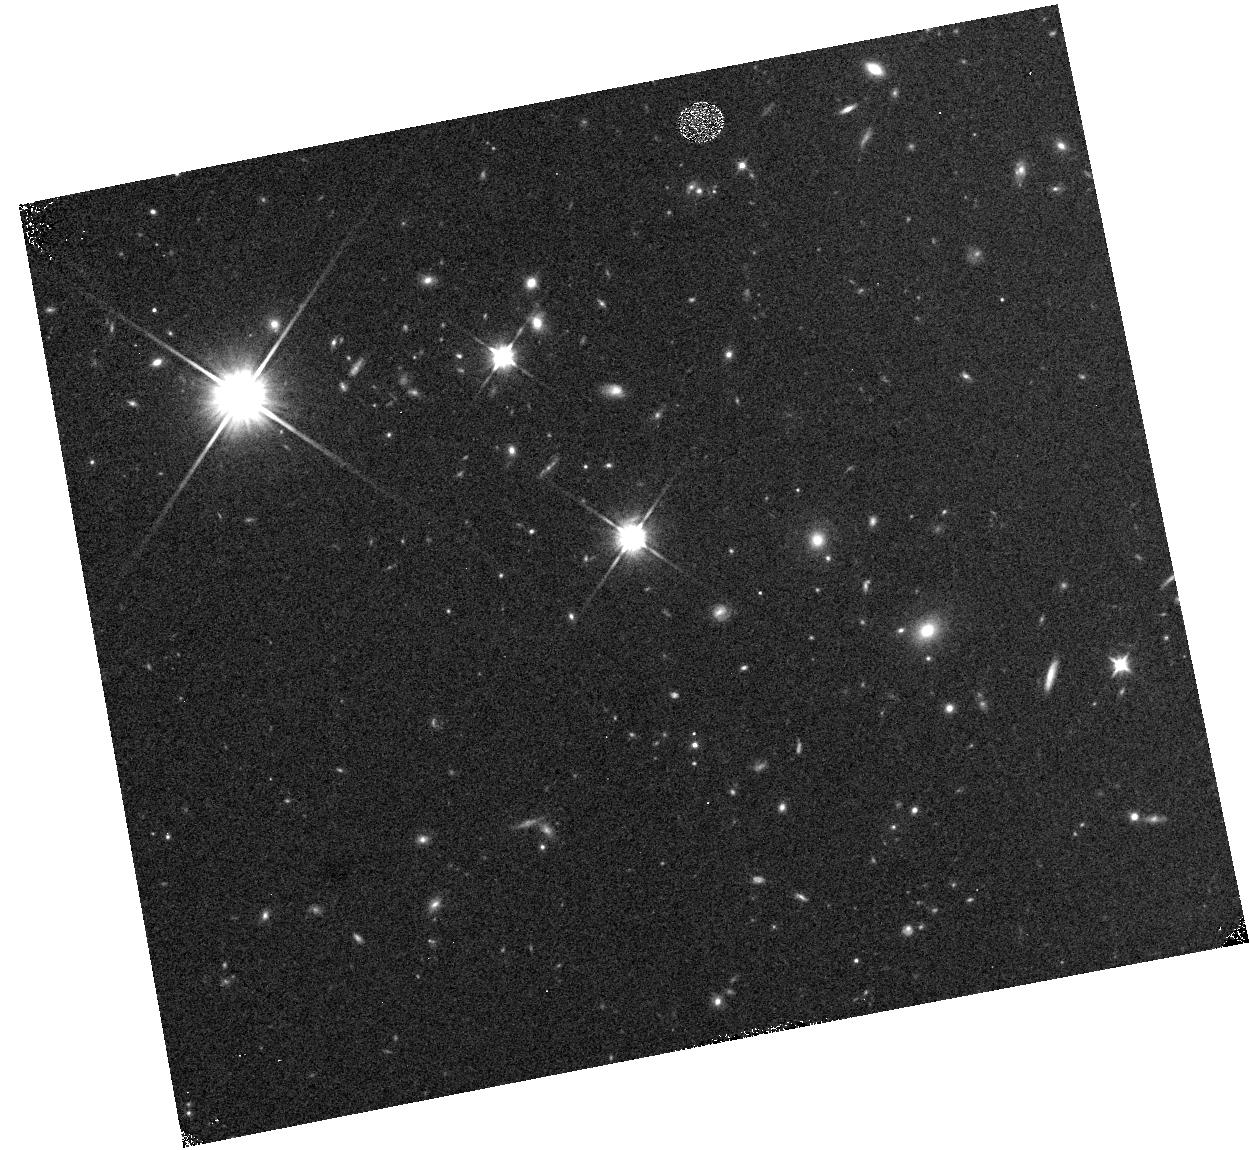
Target: field at RA 164.996°, Dec 40.645°. Instrument: WFC3/IR. Filter: F110W. Exposure: 5 min. Observation ID: hst_14178_e7_wfc3_ir_f110w_id1ke7

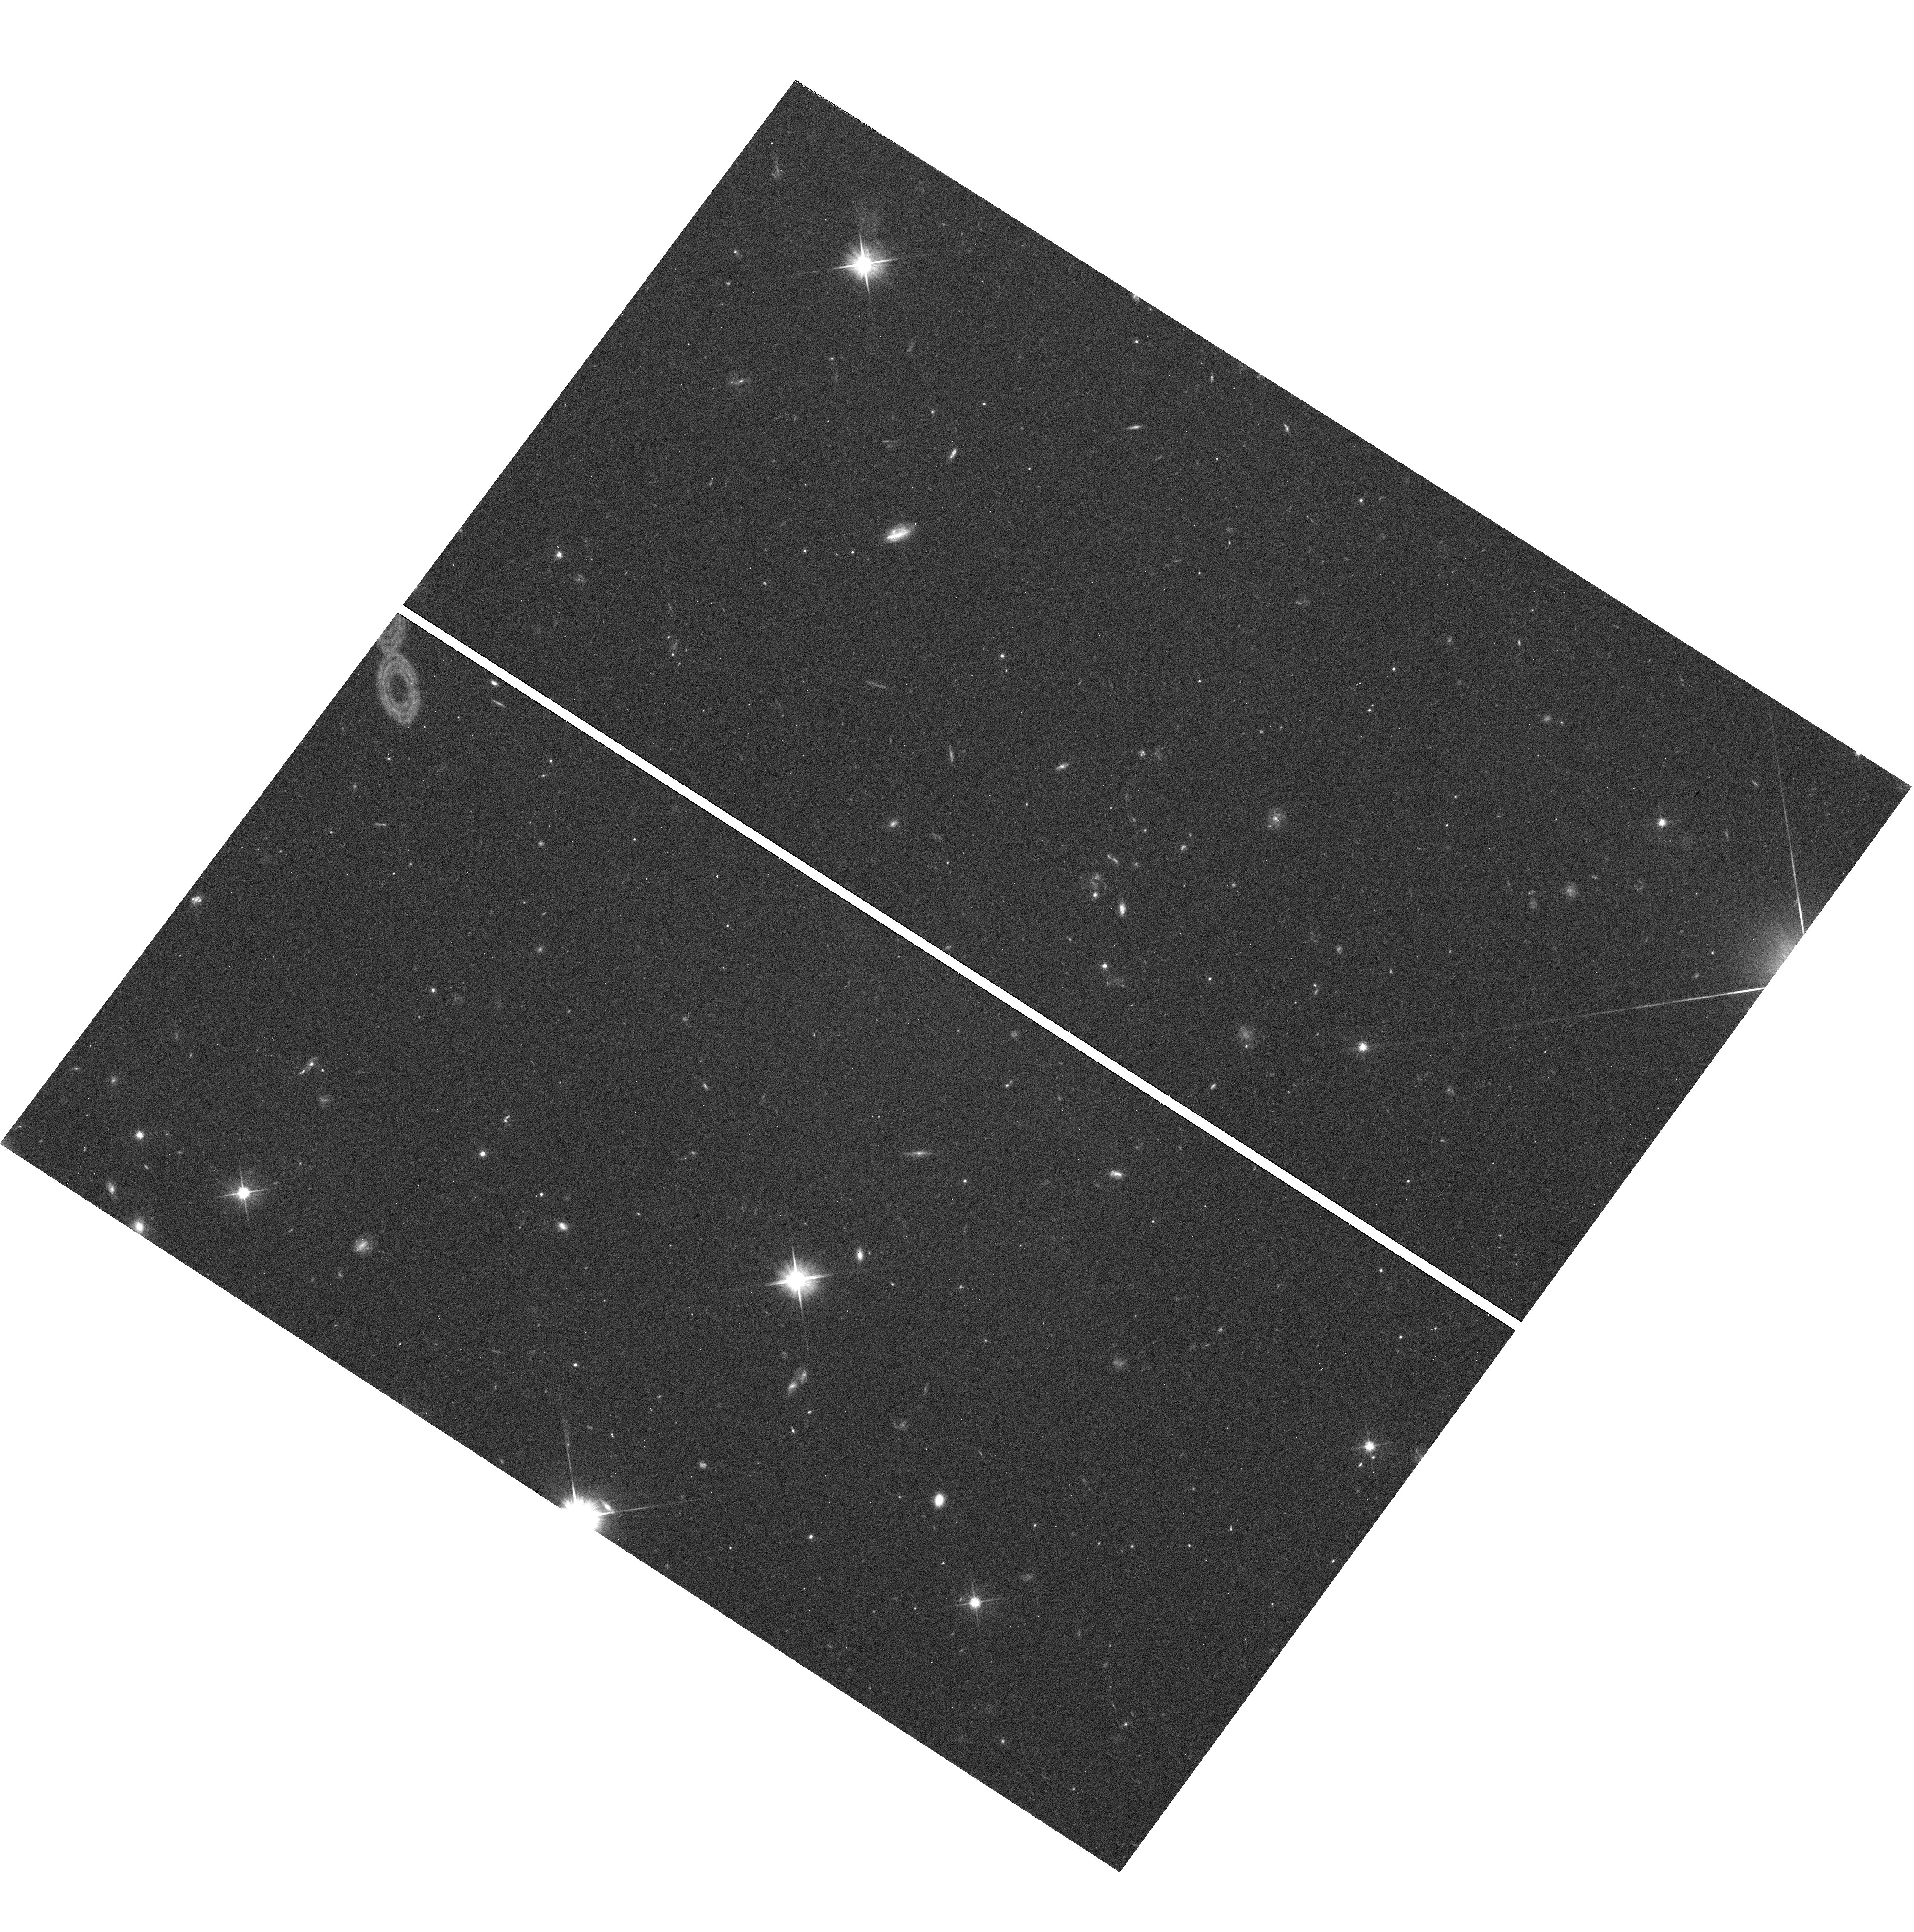
Target: field at RA 202.442°, Dec -23.748°. Instrument: WFC3/UVIS. Filter: F606W. Exposure: 43 min. Observation ID: hst_14178_7q_wfc3_uvis_f606w_id1k7q

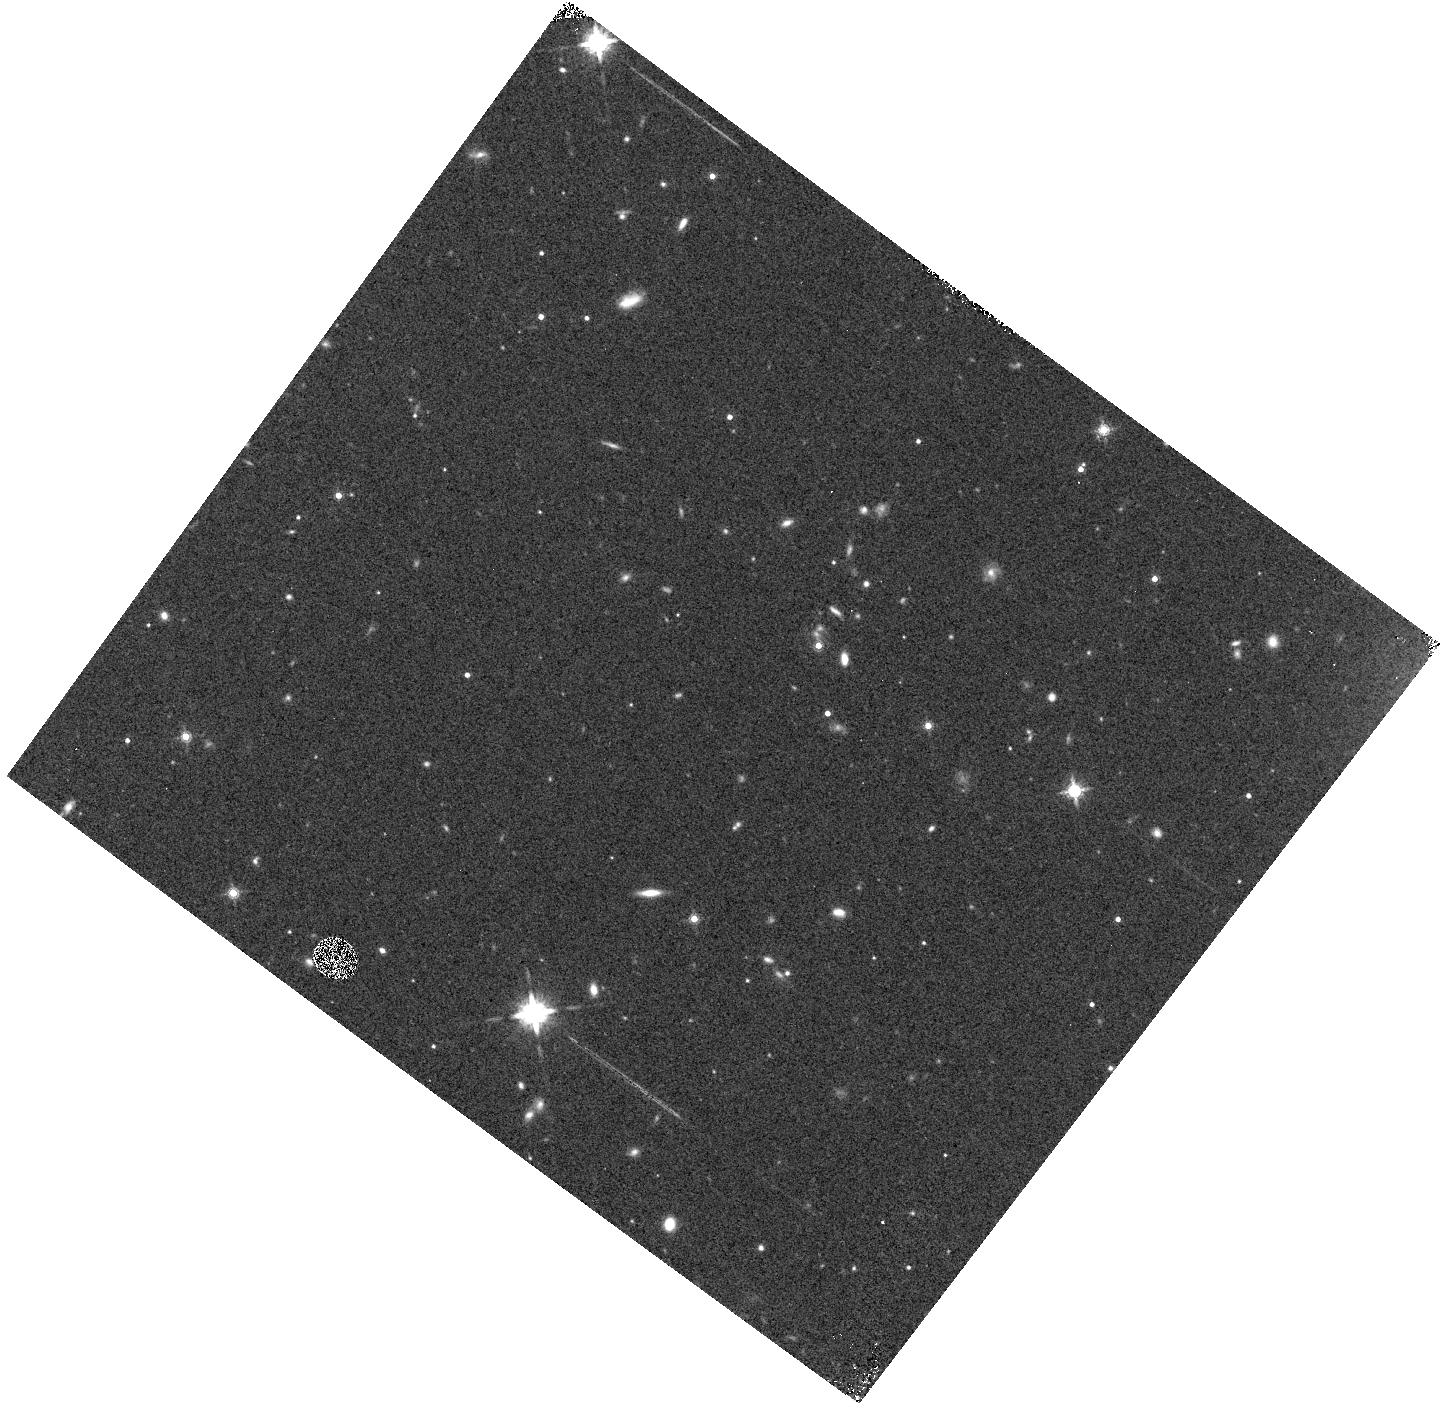
Target: field at RA 202.442°, Dec -23.749°. Instrument: WFC3/IR. Filter: F160W. Exposure: 7 min. Observation ID: hst_14178_7u_wfc3_ir_f160w_id1k7u

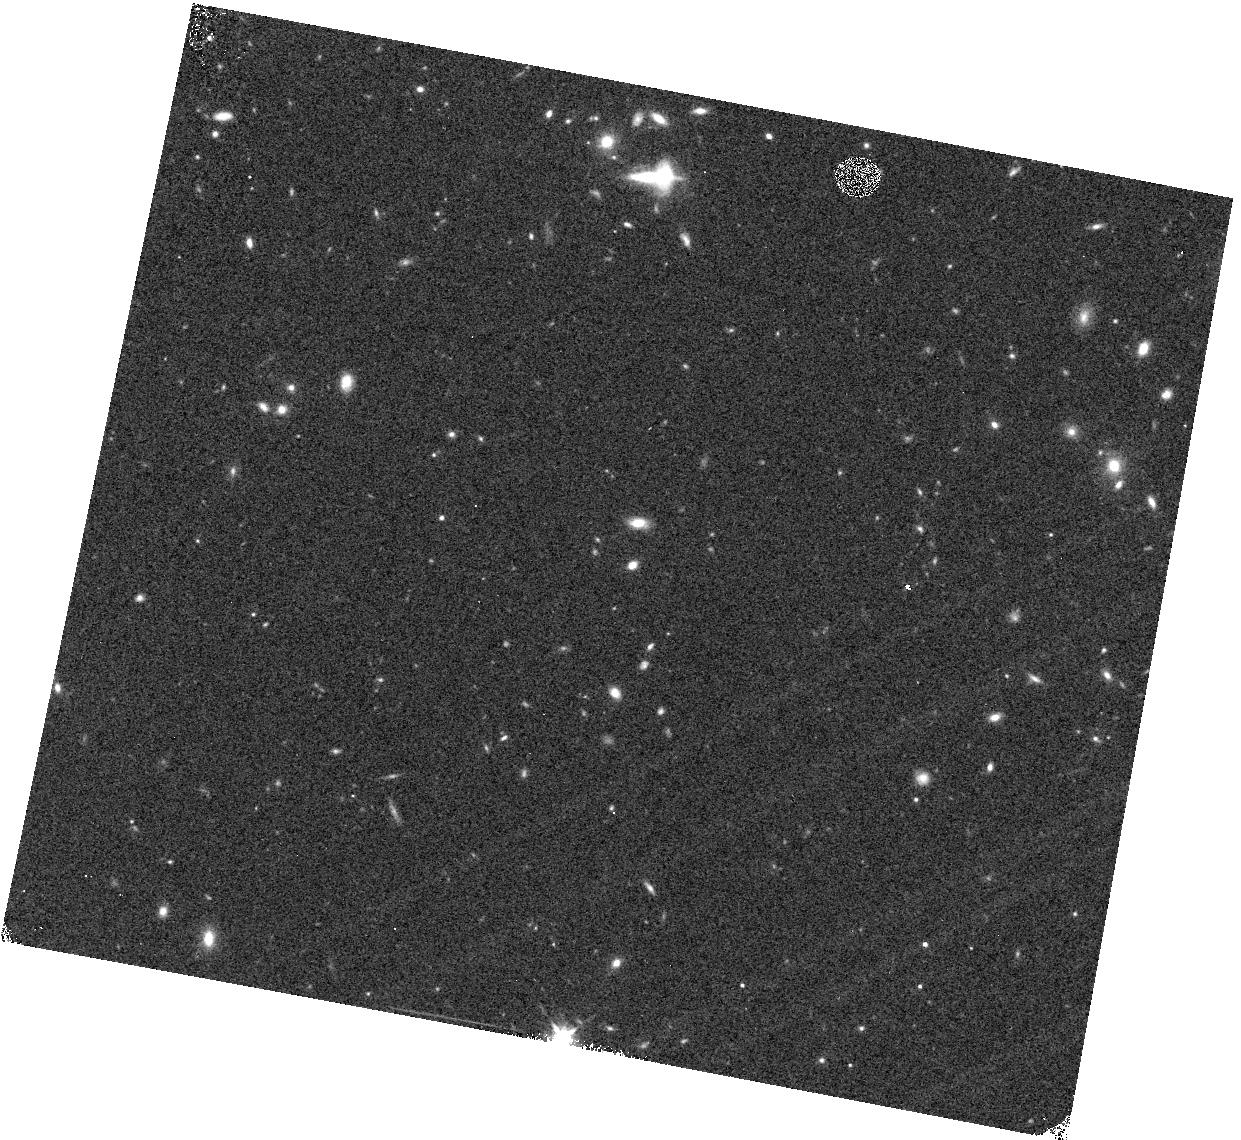
Target: field at RA 179.382°, Dec 9.115°. Instrument: WFC3/IR. Filter: F140W. Exposure: 4 min. Observation ID: hst_14178_cq_wfc3_ir_f140w_id1kcq

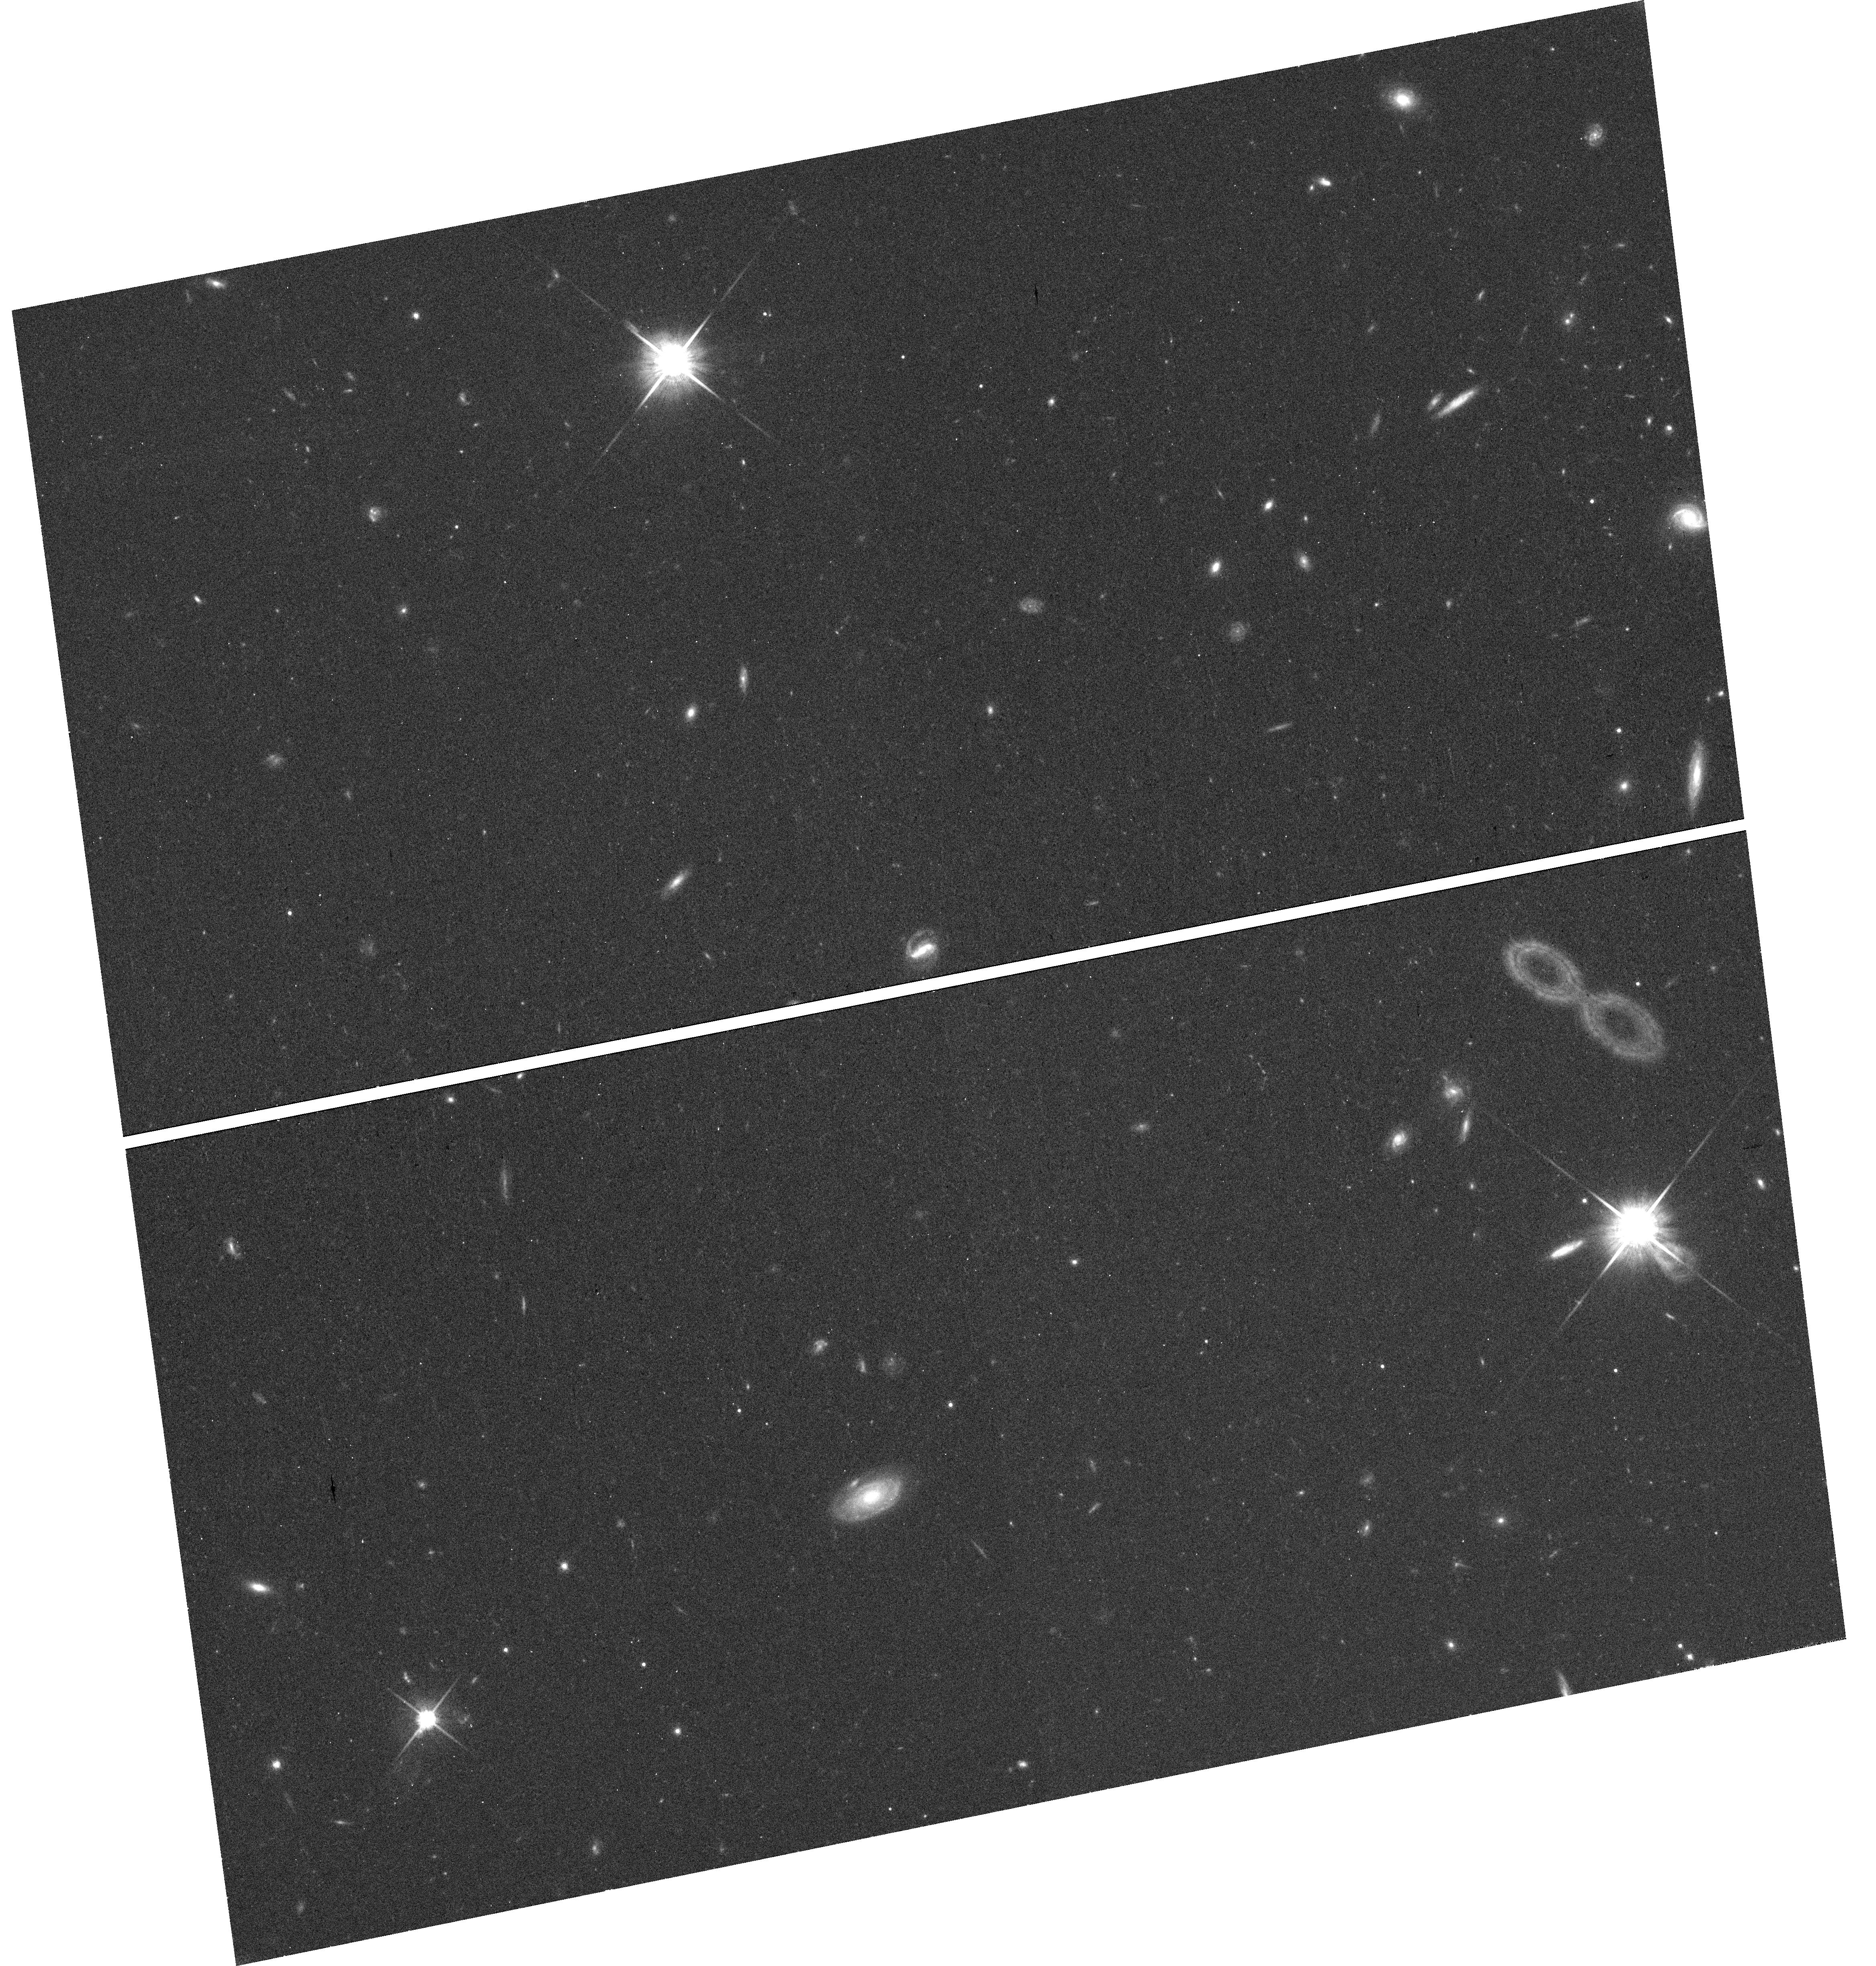
Target: field at RA 225.095°, Dec 41.465°. Instrument: WFC3/UVIS. Filter: F814W. Exposure: 33 min. Observation ID: hst_14178_1y_wfc3_uvis_f814w_id1k1y

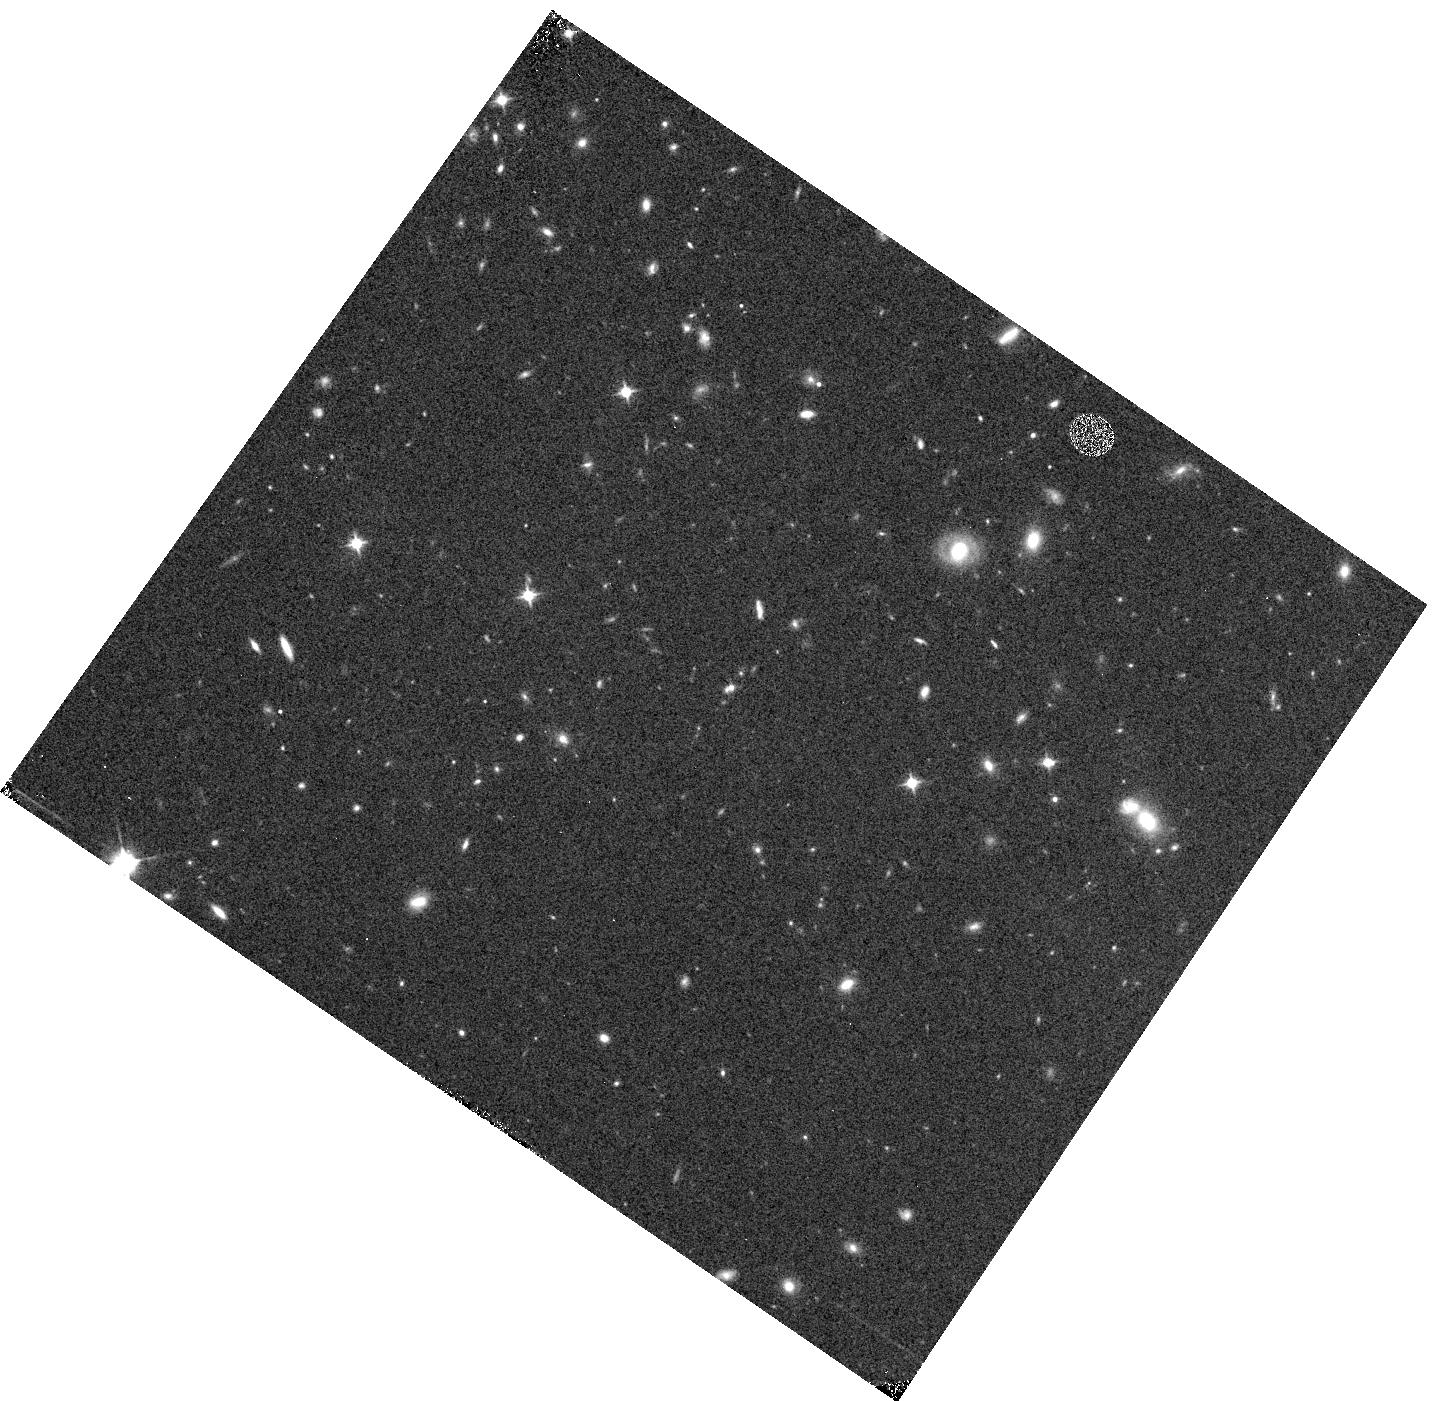
Target: field at RA 48.914°, Dec -21.677°. Instrument: WFC3/IR. Filter: F110W. Exposure: 5 min. Observation ID: hst_14178_f6_wfc3_ir_f110w_id1kf6

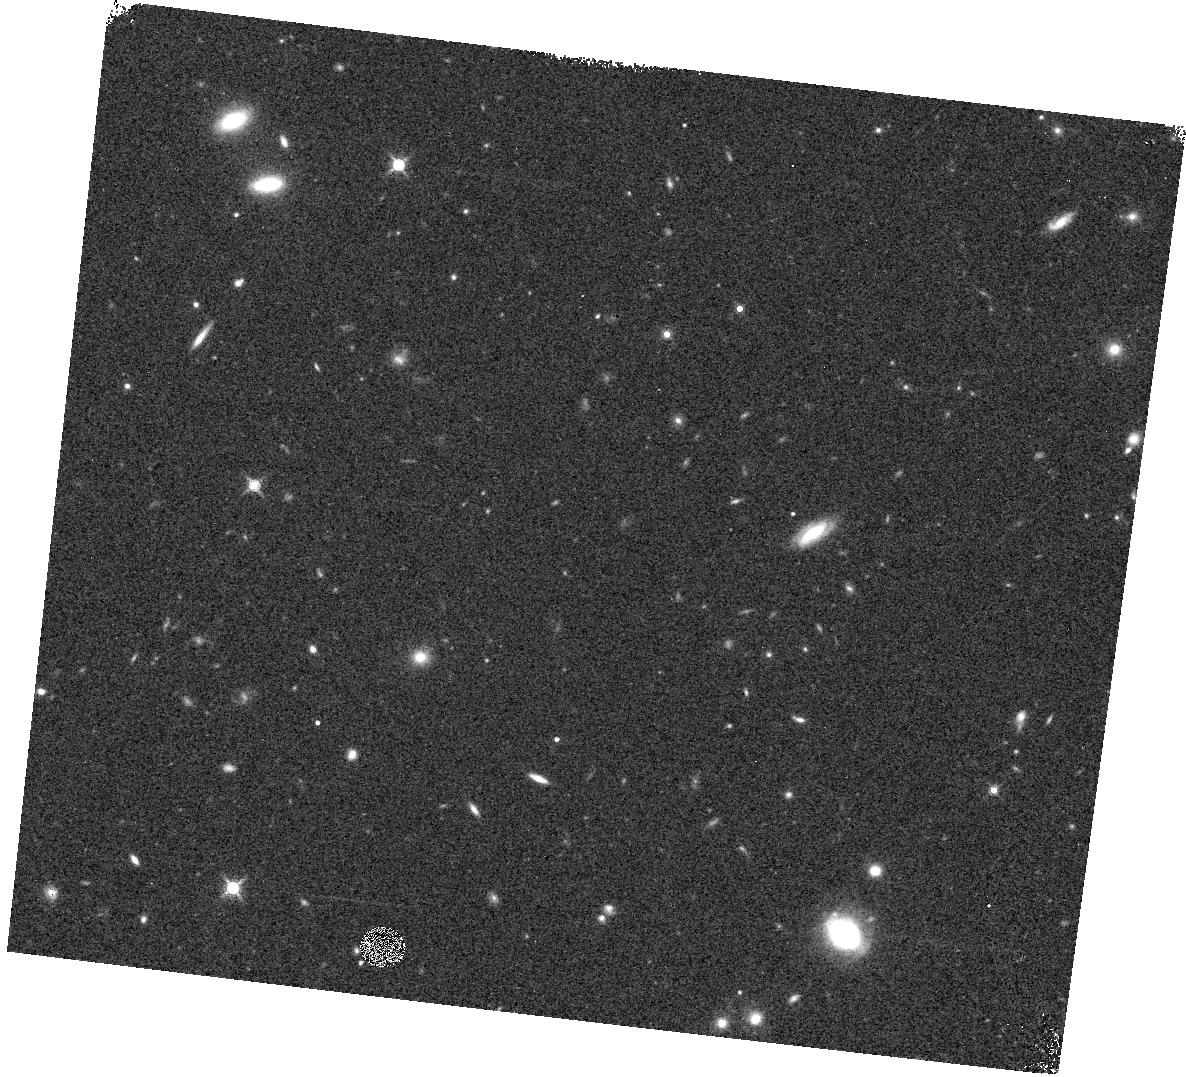
Target: field at RA 192.052°, Dec 17.861°. Instrument: WFC3/IR. Filter: F160W. Exposure: 3 min. Observation ID: hst_14178_87_wfc3_ir_f160w_id1k87

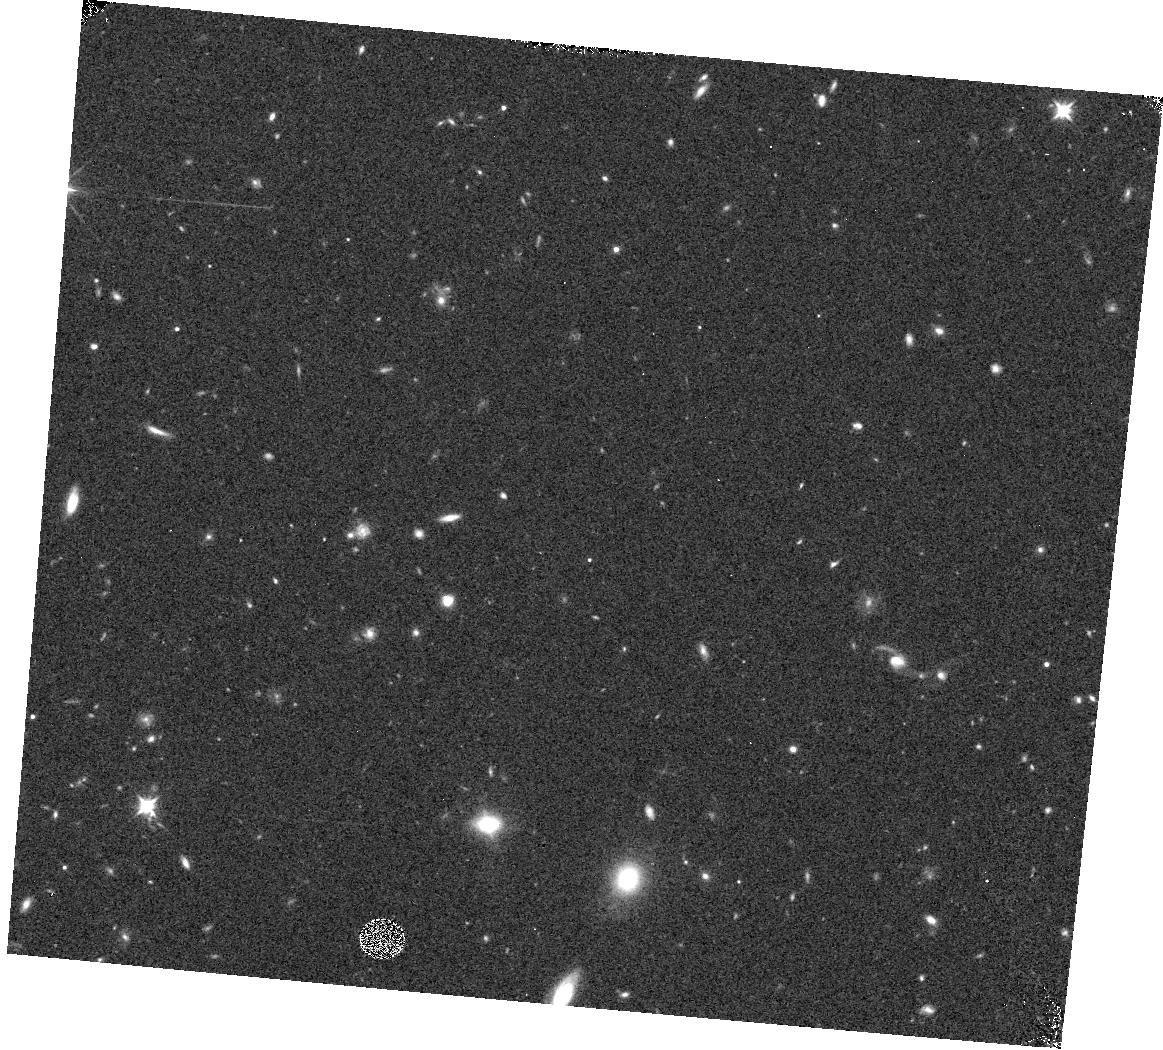
Target: field at RA 147.226°, Dec 13.828°. Instrument: WFC3/IR. Filter: F110W. Exposure: 6 min. Observation ID: hst_14178_9f_wfc3_ir_f110w_id1k9f

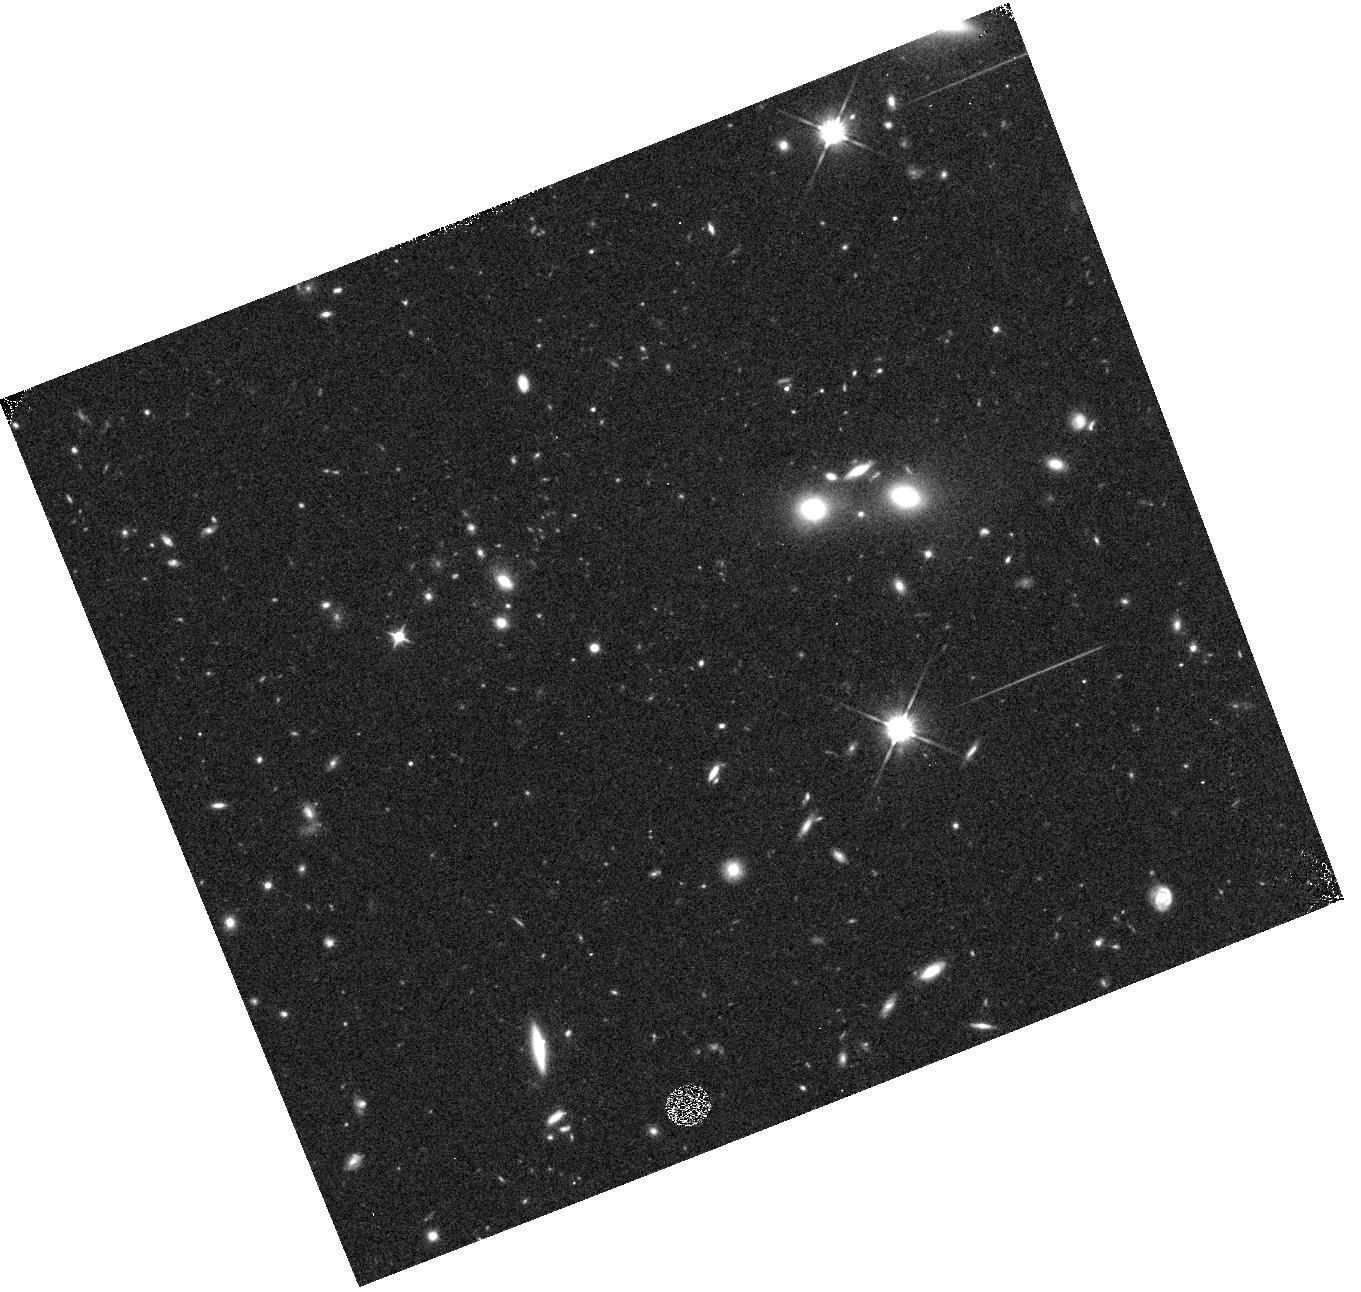
Target: field at RA 190.444°, Dec 32.278°. Instrument: WFC3/IR. Filter: F110W. Exposure: 8 min. Observation ID: hst_14178_27_wfc3_ir_f110w_id1k27

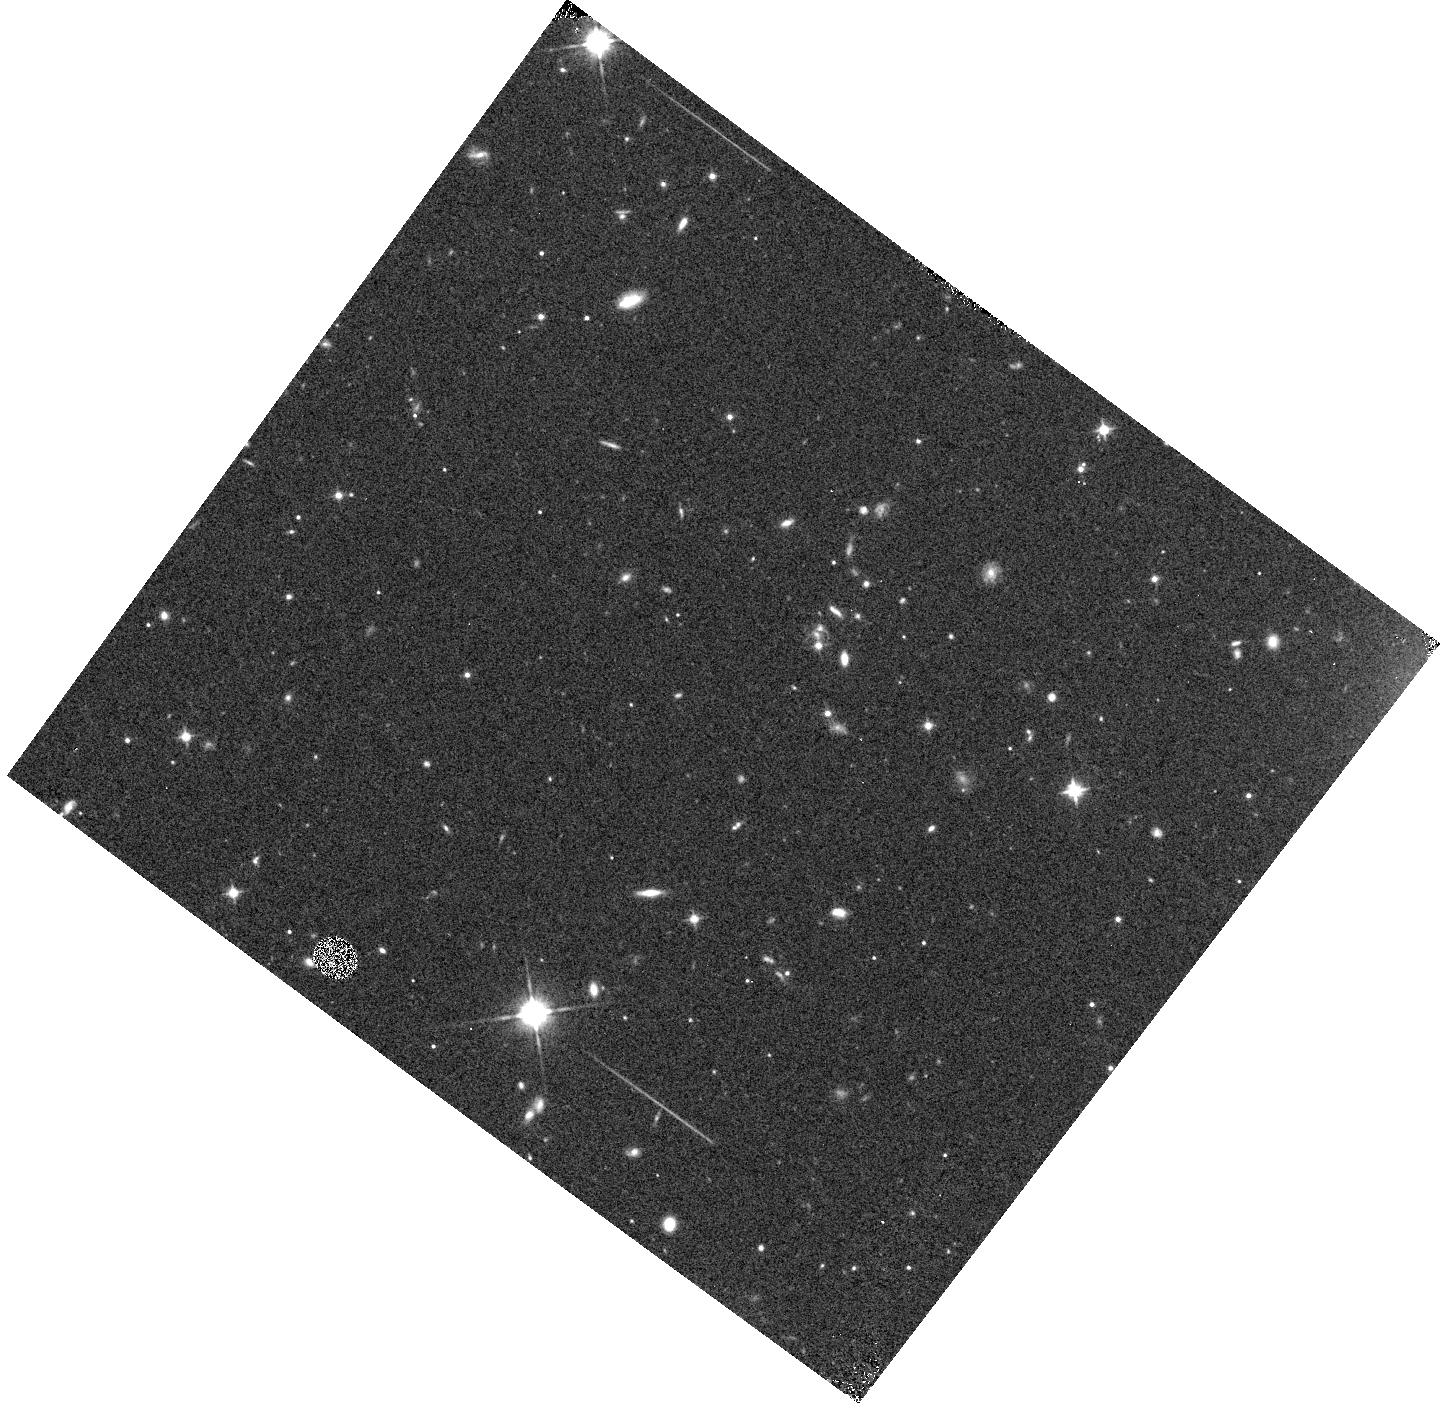
Target: field at RA 202.442°, Dec -23.749°. Instrument: WFC3/IR. Filter: F110W. Exposure: 6 min. Observation ID: hst_14178_7d_wfc3_ir_f110w_id1k7d

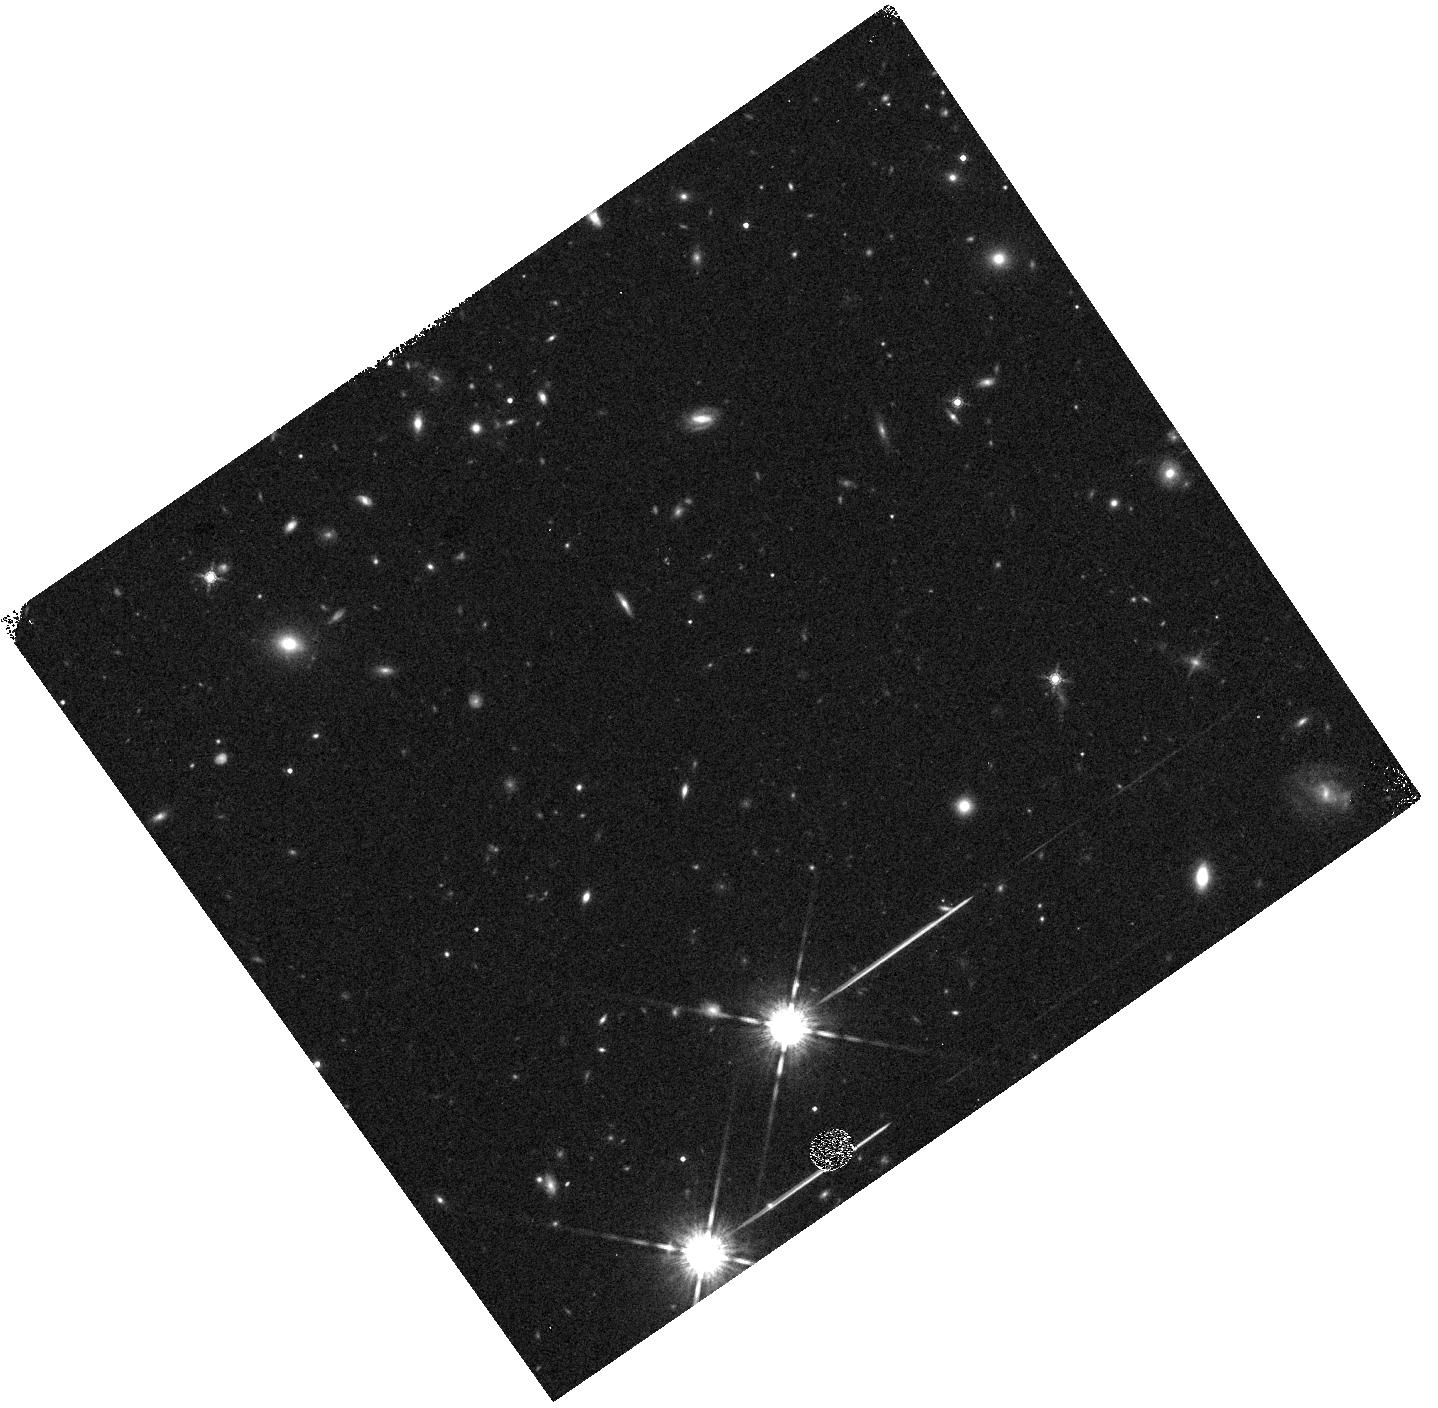
Target: field at RA 217.996°, Dec 9.977°. Instrument: WFC3/IR. Filter: F160W. Exposure: 4 min. Observation ID: hst_14178_g6_wfc3_ir_f160w_id1kg6

WFC3 Infrared Spectroscopic Parallel Survey: The WISP Deep Fields (PI: Malkan, Matthew A.)

WFC3 Infrared Spectroscopic Parallels (WISPs) exploit HST's unique NIR slitless spectroscopy to measure galaxy evolution from 0.5<z<2.5. WISP is particularly sensitive to star-forming galaxies, independent of their mass. WISP finds a large population of dwarf galaxies, with low metallicity, overlooked by continuum-selected surveys. WISP's wide, continuous spectral coverage with the G102 and G141 grisms (0.8-1.7um) provides the best measurement of the dereddened star formation rates, and the mass-metallicity relations, for galaxies throughout this epoch. We propose to extend this cost-effective WFC3 Survey, emphasizing deeper (>=6-orbit) opportunities, where the current WISP spectroscopy will be more than doubled . Combined with our wider shallower coverage, this will complete a sample of ~10, 000 galaxies with [OII], [OIII], Ha, Hb, or [SII] emission lines, free from cosmic variance, to achieve several science goals: 1) Derive the extinction-corrected Ha luminosity function, and the cosmic history of star formation across 0.5<z<1.5, and the [O III] luminosity function to redshift 2.5. 2) Measure the mass-metallicity relation at z>1 to very low masses. 3) Determine the role of metal-poor dwarfs and high-sSFR starbursts in galaxy assembly. 4) Use the Balmer break and D4000 absorption to determine the ages of quenched galaxies down to J=24-25. 5) Search for rare objects such as Lya emitters at z>6, reddened AGN, close spectroscopic pairs of galaxies, gravitationally lensed arcs, and T- and Y-dwarf stars. The WISP value-added public data release is likely to be one of Hubble's major legacies of 0.8-1.7 um spectroscopy, and a key pathfinder for JWST, Euclid and WFIRST surveys.